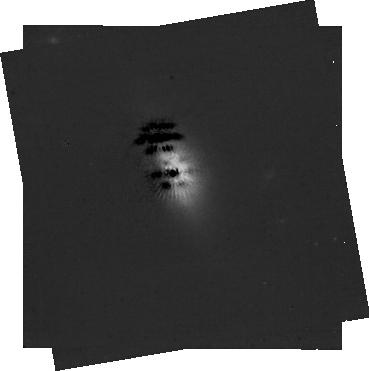
Target: -49-CET. Instrument: NIRCAM/CORON. Filter: F444W+MASKRND. Exposure: 59 min. Observation ID: jw01563-c1006_t004_nircam_f444w-maskrnd-sub320a335r

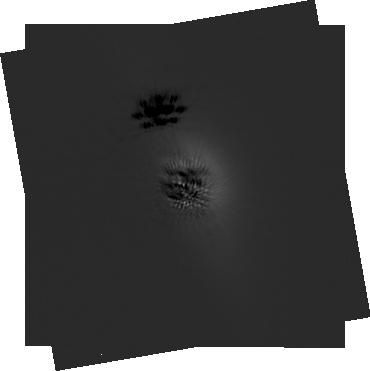
Target: -49-CET. Instrument: NIRCAM/CORON. Filter: F200W+MASKRND. Exposure: 59 min. Observation ID: jw01563-c1006_t004_nircam_f200w-maskrnd-sub320a335r

Icy Kuiper Belts in Exoplanetary Systems (PI: Chen, Christine)

We propose a pilot study of near-infrared reflectance spectra from dust in the Kuiper Belt regions of 4 nearby debris disks, 49 Cet, HD 32297, beta Pic, and HD 181327, using the NIRSpec IFU. These disks are spatially extended, each subtending several arcsec in scattered light, with already measured near-infrared surface brightnesses from HST/NICMOS. They are therefore the easiest systems to study using high contrast spectroscopy. Our targets have ALMA CO emission indicative of the presence of volatile-rich planetesimals, similar to comets and KBOs in our Solar System. We propose to use high SNR (>200), near infrared spectra at 0.6 - 5.3 micron to (1) search for solid-state reflectance features at 1.5, 2.0, and 3.2 micron from volatile frosts such as H2O, (2) constrain the dust grain properties (e.g. composition, size) from the solid-state features and the color of the scattered light, and (3) map the particle composition and size as a function of position in the disk. In doing so, we hope to understand whether exoKuiper Belts in exoplanetary systems contain reservoirs of volatiles, that have been critical to the development of life on Earth, and are continuing to build exoplanets via giant collisions. At the present time, there are no plans by any of the Guaranteed Time Observers (GTOs) or Early Release Science (ERS) programs to obtain reflectance spectra for a debris disk. Therefore, these data would be unique. Finally, these observations would provide a pathyway to develop Reference Differential Imaging (RDI) and Spectral Differential Imaging (SDI) PSF subtraction techniques for the NIRSpec IFU.